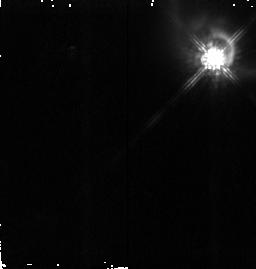
Target: HH199-IRS. Instrument: NICMOS/NIC2. Filter: F160W. Exposure: 19 min. Observation ID: n4ka09010

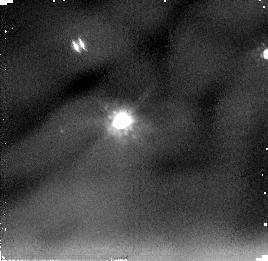
Target: HH34-IRS. Instrument: NICMOS/NIC2. Filter: F205W. Exposure: 9 min. Observation ID: n4ka05020

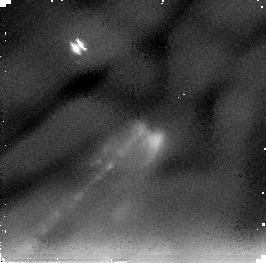
Target: HH1-2-VLA. Instrument: NICMOS/NIC2. Filter: F205W. Exposure: 21 min. Observation ID: n4ka06020

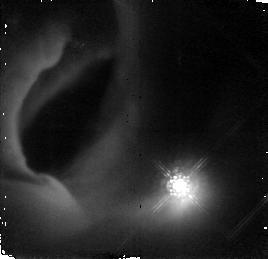
Target: HH83-IRS. Instrument: NICMOS/NIC2. Filter: F160W. Exposure: 19 min. Observation ID: n4ka04010

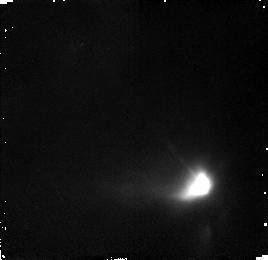
Target: L1551-NE. Instrument: NICMOS/NIC2. Filter: F160W. Exposure: 19 min. Observation ID: n4ka02010

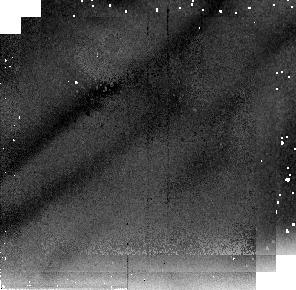
Target: HH300-VLA. Instrument: NICMOS/NIC2. Filter: F205W. Exposure: 9 min. Observation ID: n4ka01030

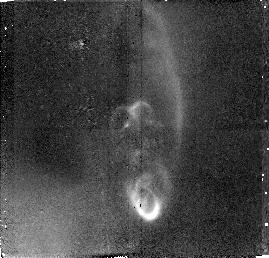
Target: HH114-VLA. Instrument: NICMOS/NIC2. Filter: F160W. Exposure: 38 min. Observation ID: n4ka03010

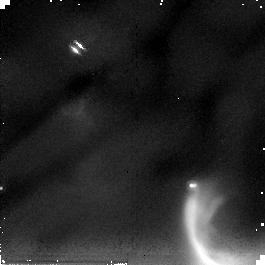
Target: HH47-IRS. Instrument: NICMOS/NIC2. Filter: F205W. Exposure: 9 min. Observation ID: n4ka08020

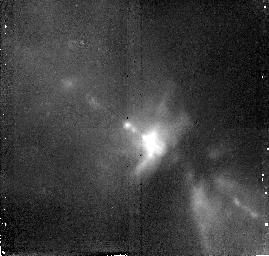
Target: HH111-VLA. Instrument: NICMOS/NIC2. Filter: F160W. Exposure: 38 min. Observation ID: n4ka07010

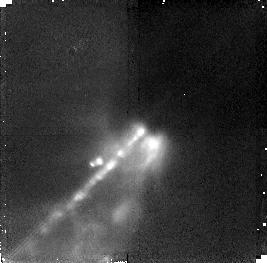
Target: HH1-2-VLA. Instrument: NICMOS/NIC2. Filter: F160W. Exposure: 38 min. Observation ID: n4ka06010

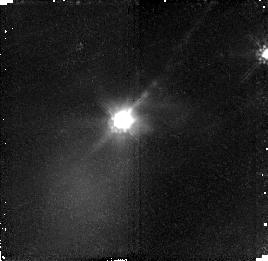
Target: HH34-IRS. Instrument: NICMOS/NIC2. Filter: F160W. Exposure: 19 min. Observation ID: n4ka05010

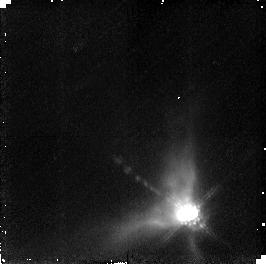
Target: HH300-VLA. Instrument: NICMOS/NIC2. Filter: F160W. Exposure: 19 min. Observation ID: n4ka01010

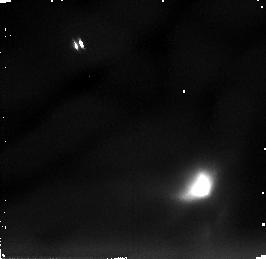
Target: L1551-NE. Instrument: NICMOS/NIC2. Filter: F205W. Exposure: 9 min. Observation ID: n4ka02020

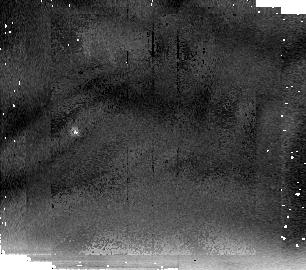
Target: HH83-IRS. Instrument: NICMOS/NIC2. Filter: F205W. Exposure: 9 min. Observation ID: n4ka04030

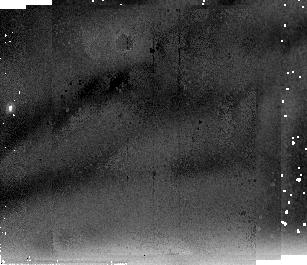
Target: HH114-VLA. Instrument: NICMOS/NIC2. Filter: F205W. Exposure: 21 min. Observation ID: n4ka03030

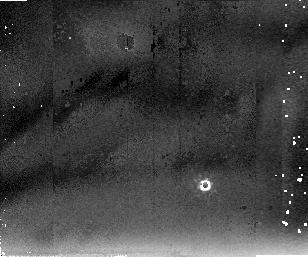
Target: HH111-VLA. Instrument: NICMOS/NIC2. Filter: F205W. Exposure: 21 min. Observation ID: n4ka07030

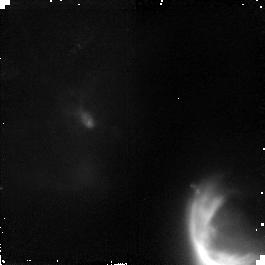
Target: HH47-IRS. Instrument: NICMOS/NIC2. Filter: F160W. Exposure: 19 min. Observation ID: n4ka08010

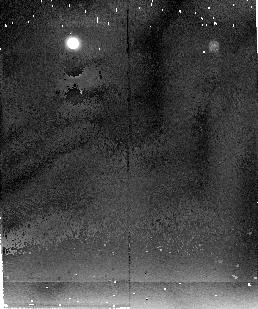
Target: HH199-IRS. Instrument: NICMOS/NIC2. Filter: F205W. Exposure: 9 min. Observation ID: n4ka09030

The Youngest Stars: , Circumstellar Structure, Binarity and Origin of Jets (PI: Reipurth, Bo)

We propose to obtain broadband 2.2 Mum images of the compact cavities illuminated by Herbig-Haro energy sources, and to obtain narrowband H_2 images to study how the HH jets originate at their sources. The sources that drive HH jets are among the youngest stars known, with ages of less than 1-2 * 10^5 yrs. These extremely young stars are deeply embedded, and therefore we will study them indirectly via their associated infrared reflection nebulae. It is not clear if these nebulae outline massive flaring disks, or are holes punched by the jets, or are cavities resulting from the envelope collapse process. The proposed NICMOS images of a statistically significant source sample will be used to determine characteristic features of the cavities at the highest achievable resolution so as to compare with model predictions. In order to interpret such images we need to know the location of the embedded source relative to the infrared reflection nebula far better than IRAS positions allow, so a key element here is that we have detected all the sources with the VLA, and therefore know their positions to a fraction of an arcsecond. The NICMOS images will also help reveal if some of the sources are binaries, as would be statistically expected. Finding such extremely young binaries is a first step towards understanding the origin of binaries and their role in outflow evolution. Finally, comparing the broadband continuum images with the narrowband H_2 images allows us to study the jet origin region at hitherto unprecedented resolution.